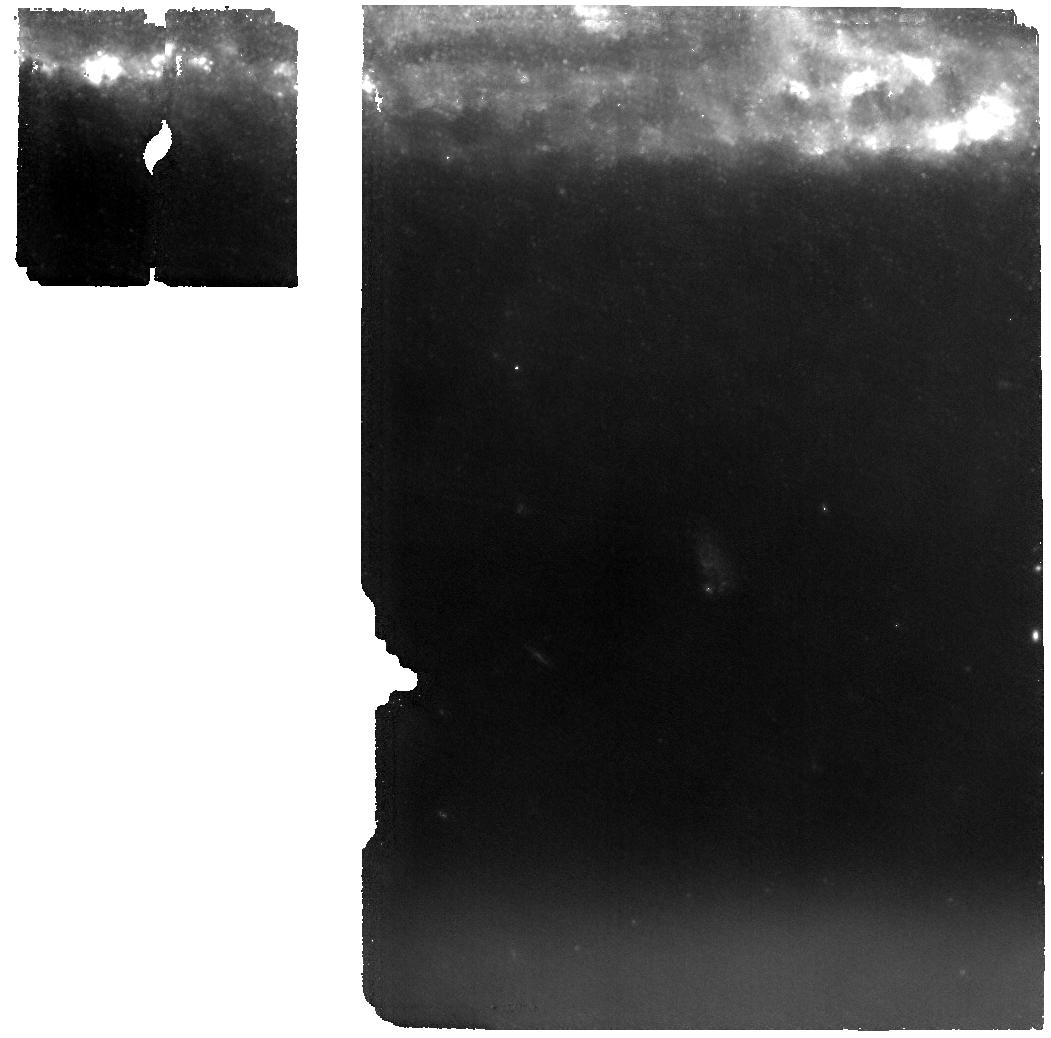
Target: SN2024GY. Instrument: MIRI. Filter: F1000W. Exposure: 51 min. Observation ID: jw04516-o011_t004_miri_f1000w

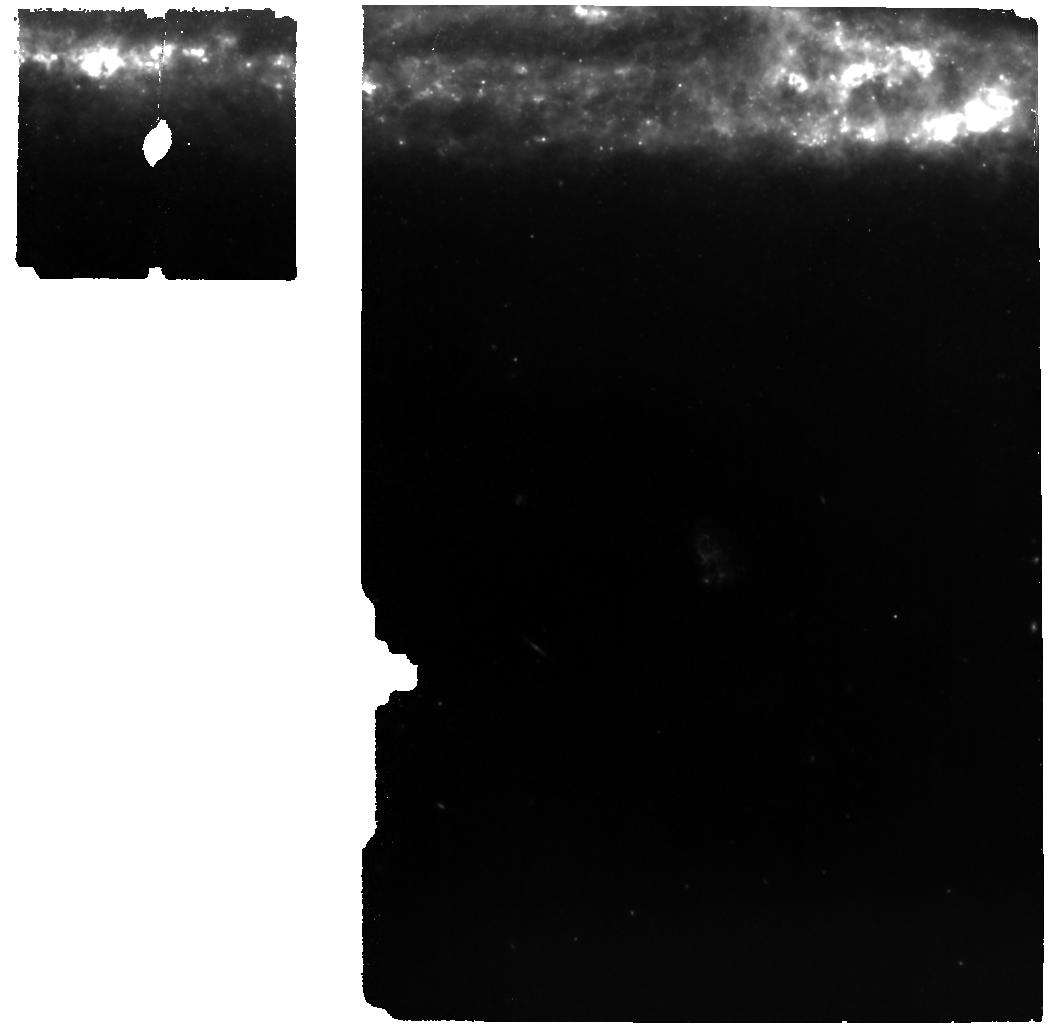
Target: SN2024GY. Instrument: MIRI. Filter: F770W. Exposure: 51 min. Observation ID: jw04516-o011_t004_miri_f770w

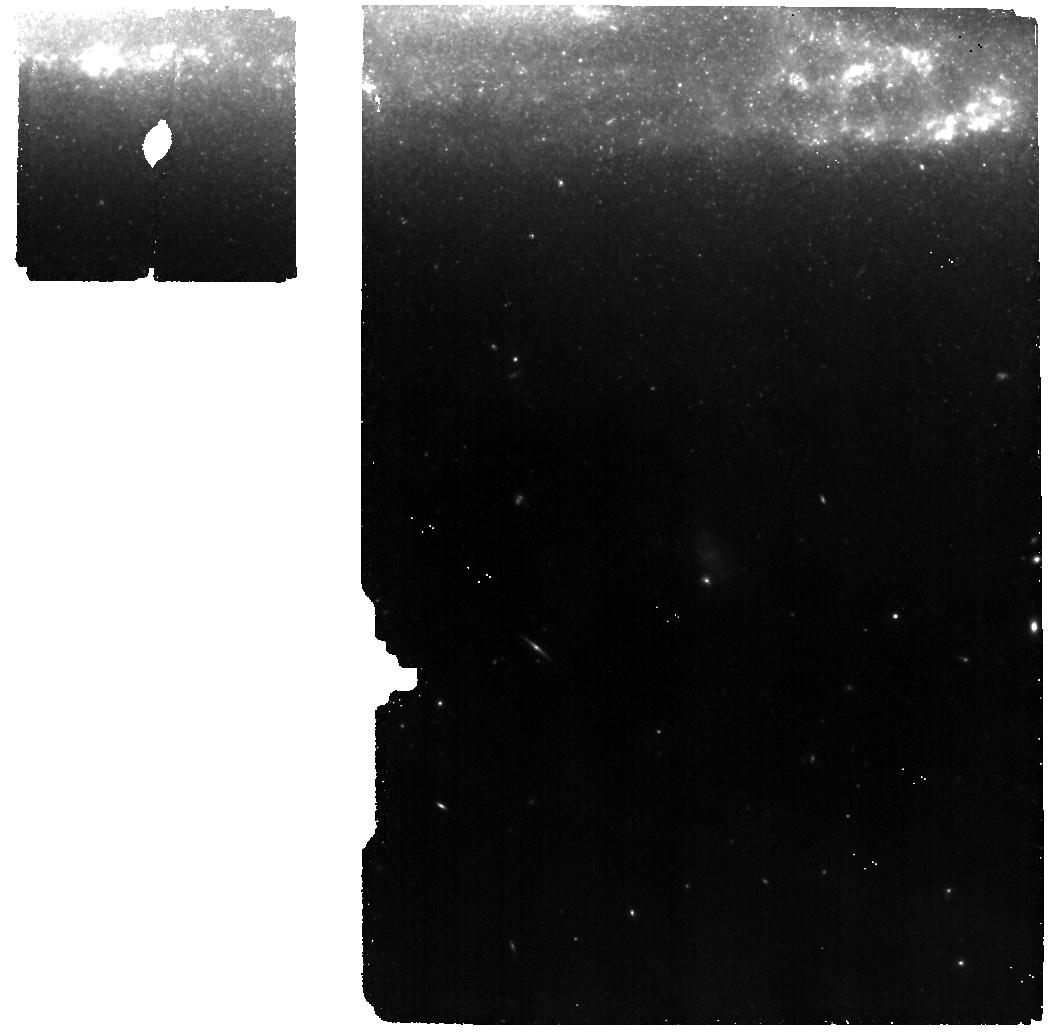
Target: SN2024GY. Instrument: MIRI. Filter: F560W. Exposure: 51 min. Observation ID: jw04516-o011_t004_miri_f560w

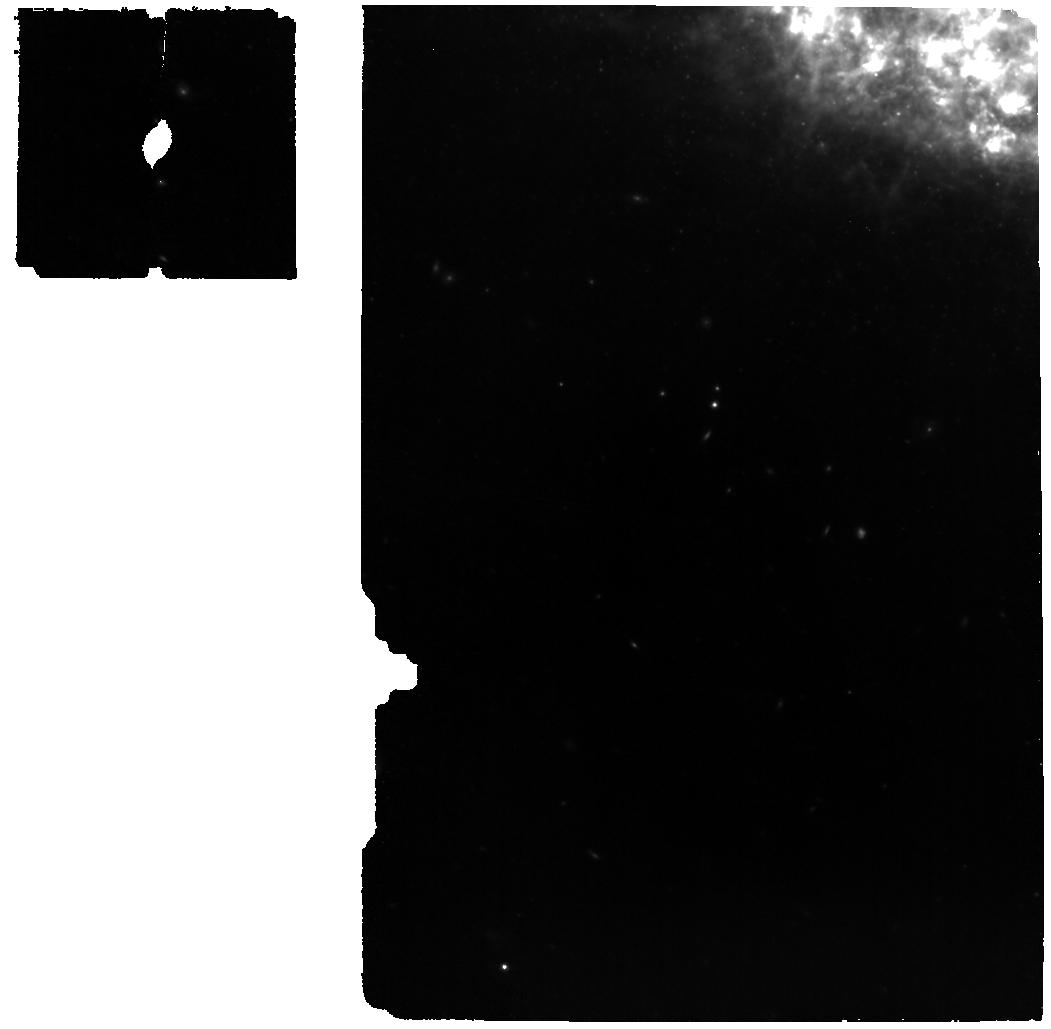
Target: SN2024GY. Instrument: MIRI. Filter: F770W. Exposure: 40 min. Observation ID: jw04516-o009_t004_miri_f770w

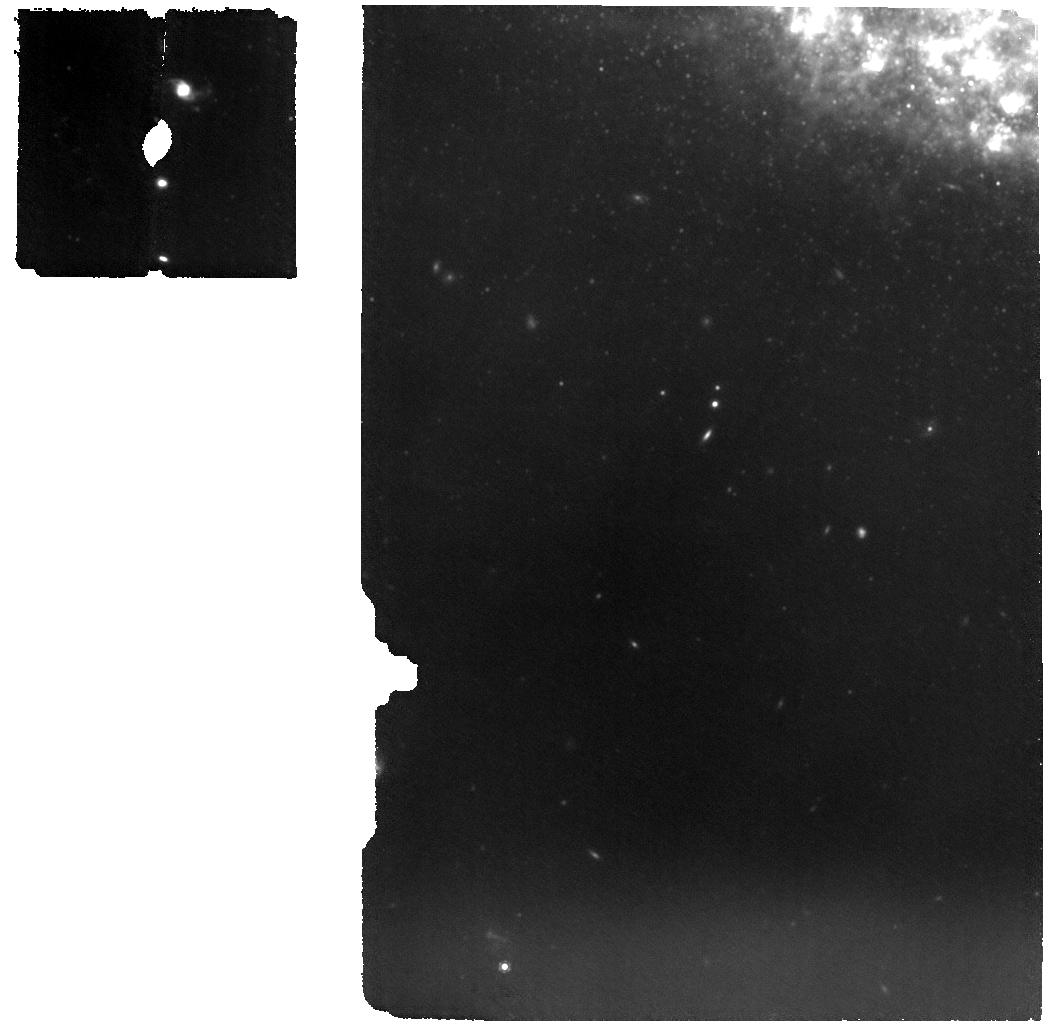
Target: SN2024GY. Instrument: MIRI. Filter: F1000W. Exposure: 40 min. Observation ID: jw04516-o009_t004_miri_f1000w

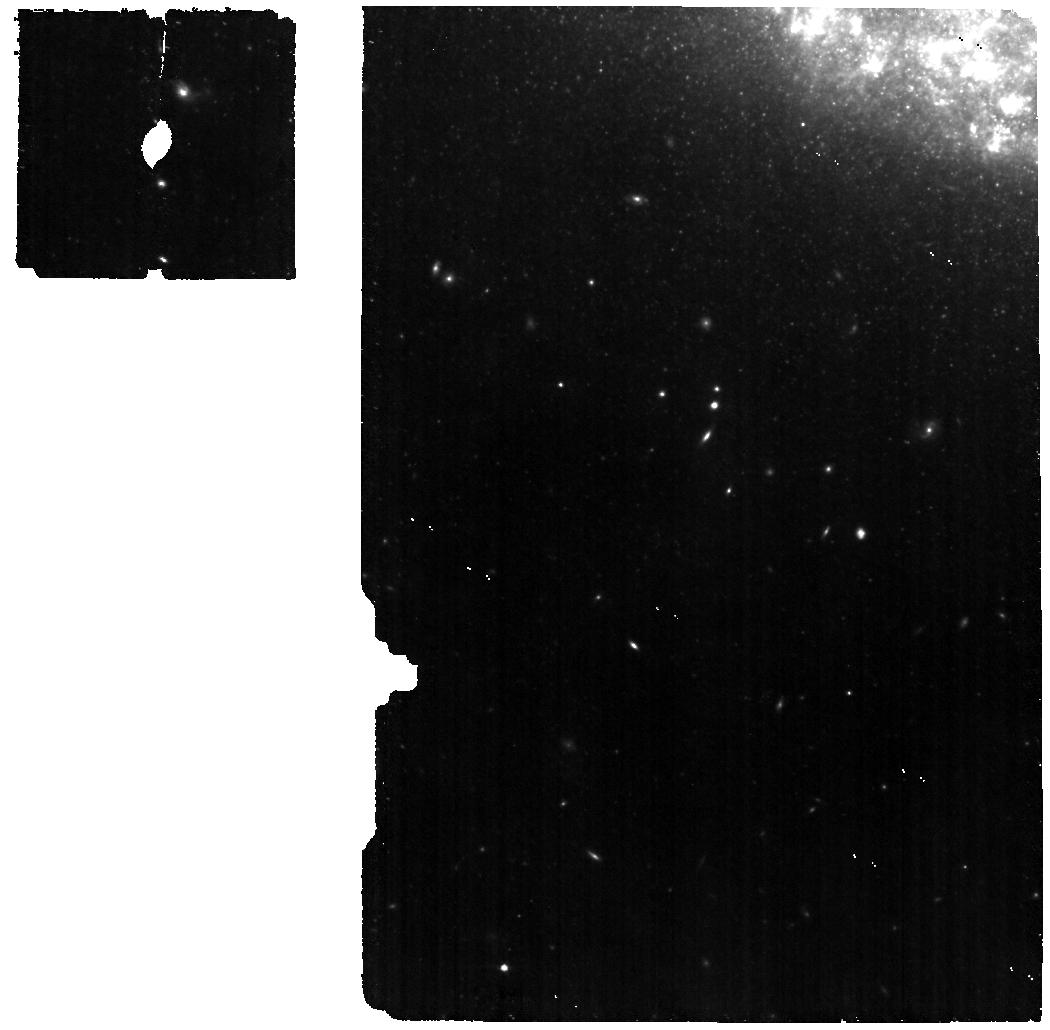
Target: SN2024GY. Instrument: MIRI. Filter: F560W. Exposure: 40 min. Observation ID: jw04516-o009_t004_miri_f560w

See Through Supernovae: Nebular Spectroscopy of Exploding White Dwarfs (PI: Jha, Saurabh W.)

Type Ia supernovae (SN Ia) have enormous importance to cosmology and astrophysics, but we still lack a detailed understanding of their progenitor systems and explosion mechanisms. At late times, in the nebular phase, the ejecta become optically thin, allowing us to "see through" the supernova and directly probe its composition, density, temperature, and kinematic structure. Nebular phase observations in the near-infrared and mid-infrared provide unique and powerful constraints on models, including the density-dependent nucleosynthesis of intermediate mass elements, radioactive iron-group elements, and stable iron-group elements. Here we propose to build a legacy, reference sample of JWST near- and mid-infrared nebular spectra of white dwarf supernovae with non-disruptive target-of-opportunity observations. In addition to normal SN Ia, we will also observe the diversity of thermonuclear supernovae, including extreme and peculiar objects. Our data will map progenitor and explosion scenarios to supernova outcomes, explaining different classes and narrowing the allowed model space for normal SN Ia. All data obtained will be made public immediately, with no exclusive access period.